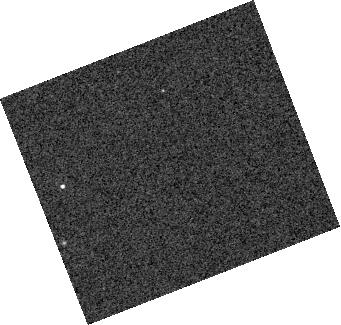
Target: SDSS-J155720.78+091624.7
Instrument: WFC3/IR
Filter: F127M
Exposure: 5 min
Observation ID: hst_15947_z1_wfc3_ir_f127m_ie2xz1

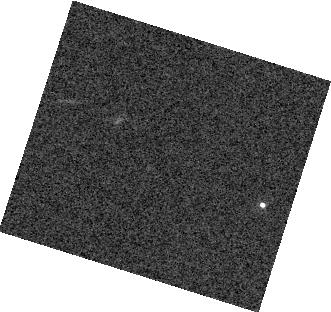
Target: SDSS-J141126.20+200911.1
Instrument: WFC3/IR
Filter: F127M
Exposure: 8 min
Observation ID: hst_15947_d1_wfc3_ir_f127m_ie2xd1

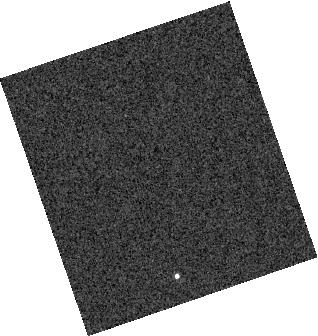
Target: LSPM-J0135+1445
Instrument: WFC3/IR
Filter: F132N
Exposure: 3 min
Observation ID: hst_15947_c2_wfc3_ir_f132n_ie2xc2

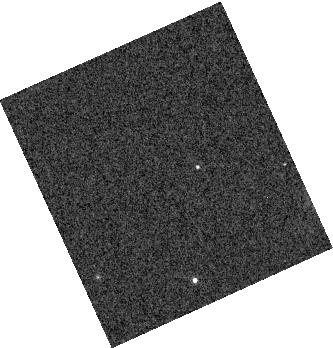
Target: GSC2.3-SBBO006229
Instrument: WFC3/IR
Filter: F127M
Exposure: 4 min
Observation ID: hst_15947_f1_wfc3_ir_f127m_ie2xf1

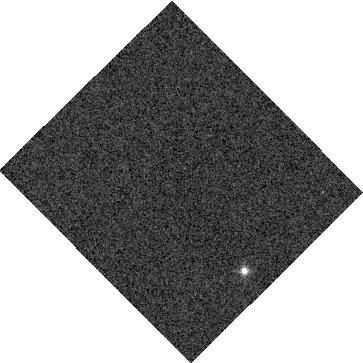
Target: GD-1400
Instrument: WFC3/IR
Filter: F132N
Exposure: 6 min
Observation ID: hst_15947_b1_wfc3_ir_f132n_ie2xb1

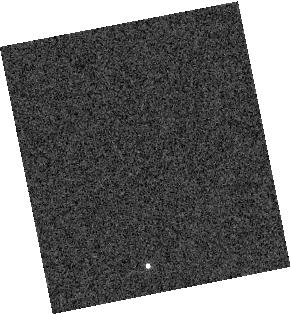
Target: BPS-CS-29504-0036
Instrument: WFC3/IR
Filter: F132N
Exposure: 2 min
Observation ID: hst_15947_a1_wfc3_ir_f132n_ie2xa1

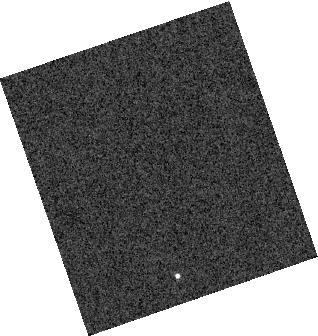
Target: LSPM-J0135+1445
Instrument: WFC3/IR
Filter: F132N
Exposure: 3 min
Observation ID: hst_15947_c1_wfc3_ir_f132n_ie2xc1

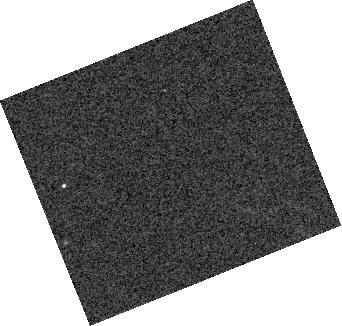
Target: SDSS-J155720.78+091624.7
Instrument: WFC3/IR
Filter: F127M
Exposure: 5 min
Observation ID: hst_15947_e2_wfc3_ir_f127m_ie2xe2

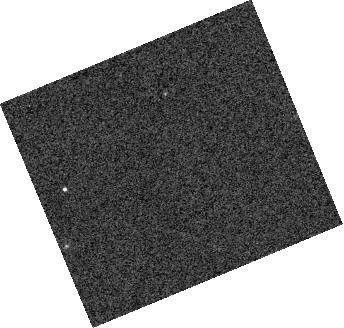
Target: SDSS-J155720.78+091624.7
Instrument: WFC3/IR
Filter: F127M
Exposure: 5 min
Observation ID: hst_15947_e1_wfc3_ir_f127m_ie2xe1

Dancing with the Dwarfs: Very High Quality Spatial and Spectral Maps of Hot Jupiters Proxies (PI: Apai, Daniel)

Hot Jupiters are fascinating, but have complex atmospheres, in which the interplay of radiation transport, atmospheric dynamics, condensation, and chemistry shape the atmospheres's structure and spectra. Current data on hot Jupiters offers tantalizing insight into these worlds, but do not have high enough quality to settle several fundamental questions. A rare group of tight white dwarf-brown dwarf binaries provide a unique opportunity to sample highly irradiated ultracool atmospheres with very high significance level observations. In these systems the signal level between dayside and nightside spectra are typically a hundred times higher than that for any hot jupiter. We propose HST time-resolved spectroscopy of six BD+WD pairs that encompass the entire temperature range of hot Jupiters and ultra hot jupiters: from 800K to 4300K. The very high data quality and the complete temperature sequence will allow us to address three key processes that challenge hot Jupiter models: a) Localized formation and destruction of condensate clouds; b) Day/nightside heat transport and irradiation- driven circulation; and 3) Dayside thermal dissociation of molecules. Our observations will provide a high- fidelity, spatially resolved spectral library for objects spanning the entire temperature range of hot jupiters with less telescope time than that is typically spent on detailed study of a single hot Jupiter. The high quality benchmark spectra will verify temperature- and irradiation-dependent trends and will provide a reference library for future hot Jupiter studies. HST can uniquely obtain the high-precision, time-resolved, near-infrared spectroscopy required by our science goals.